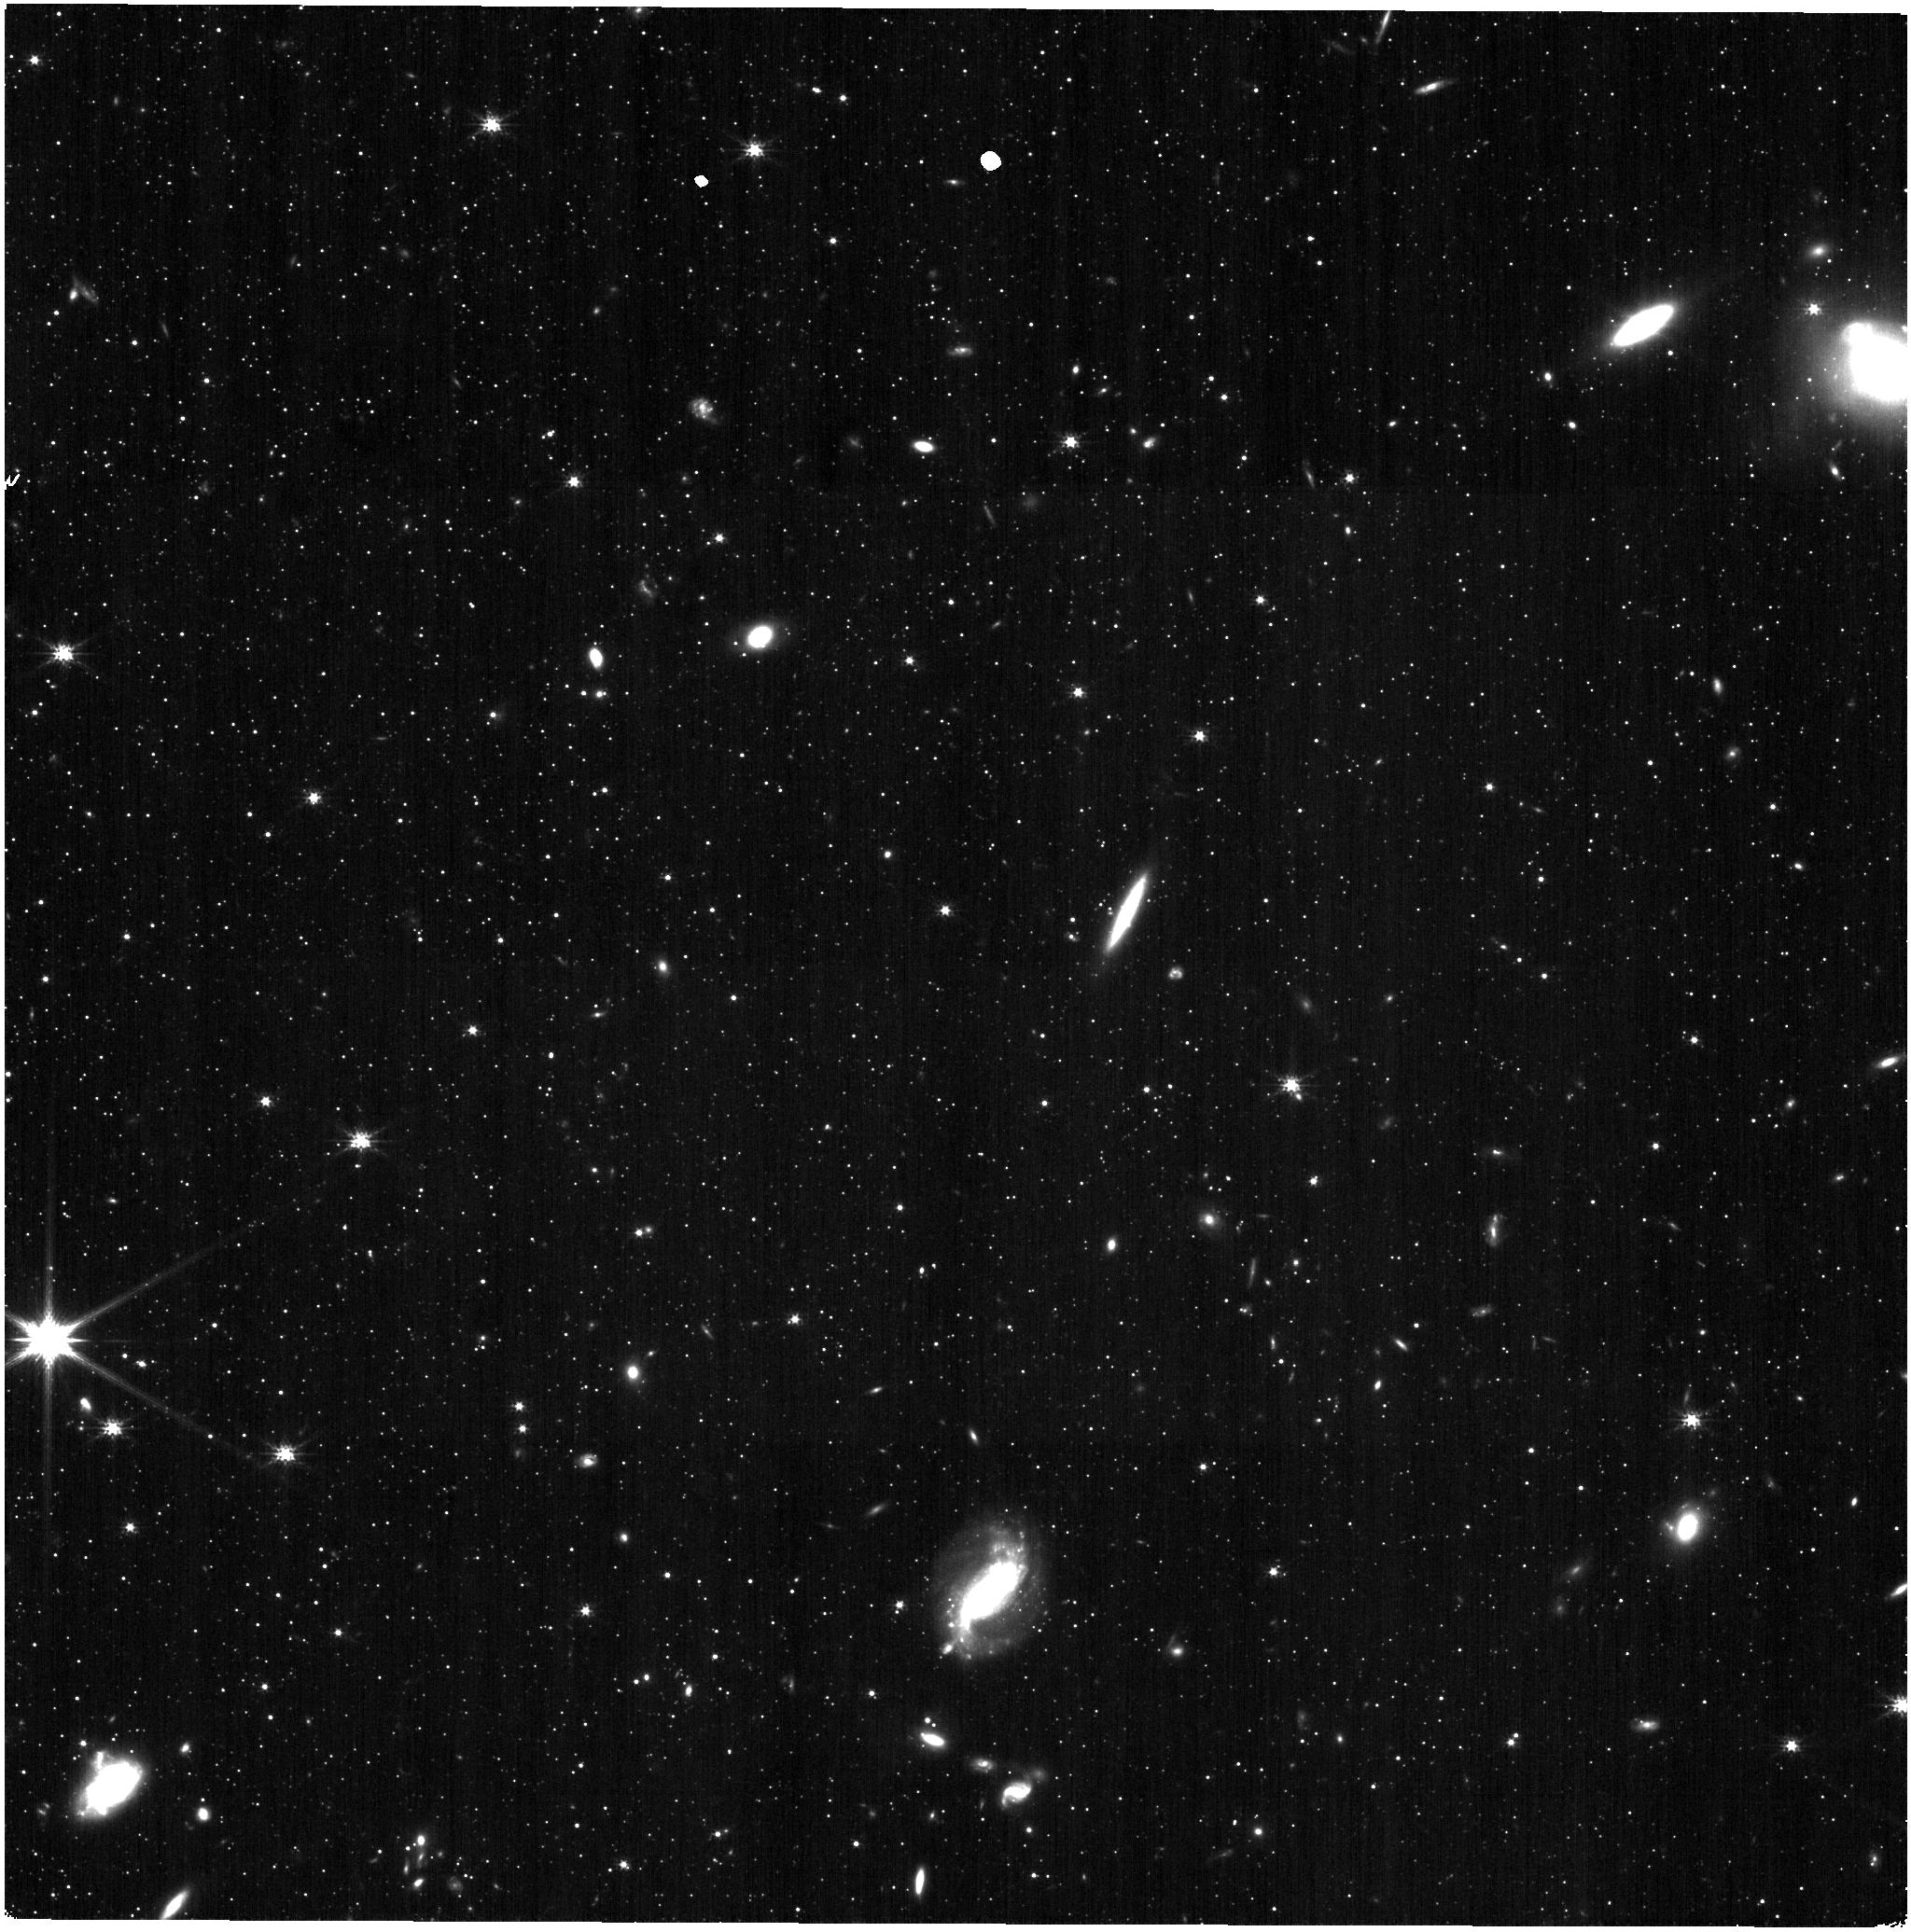
Target: SCULPTOR-F0
Instrument: NIRISS
Filter: CLEAR+F200W
Exposure: 9 min
Observation ID: jw04513-o003_t004_niriss_clear-f200w

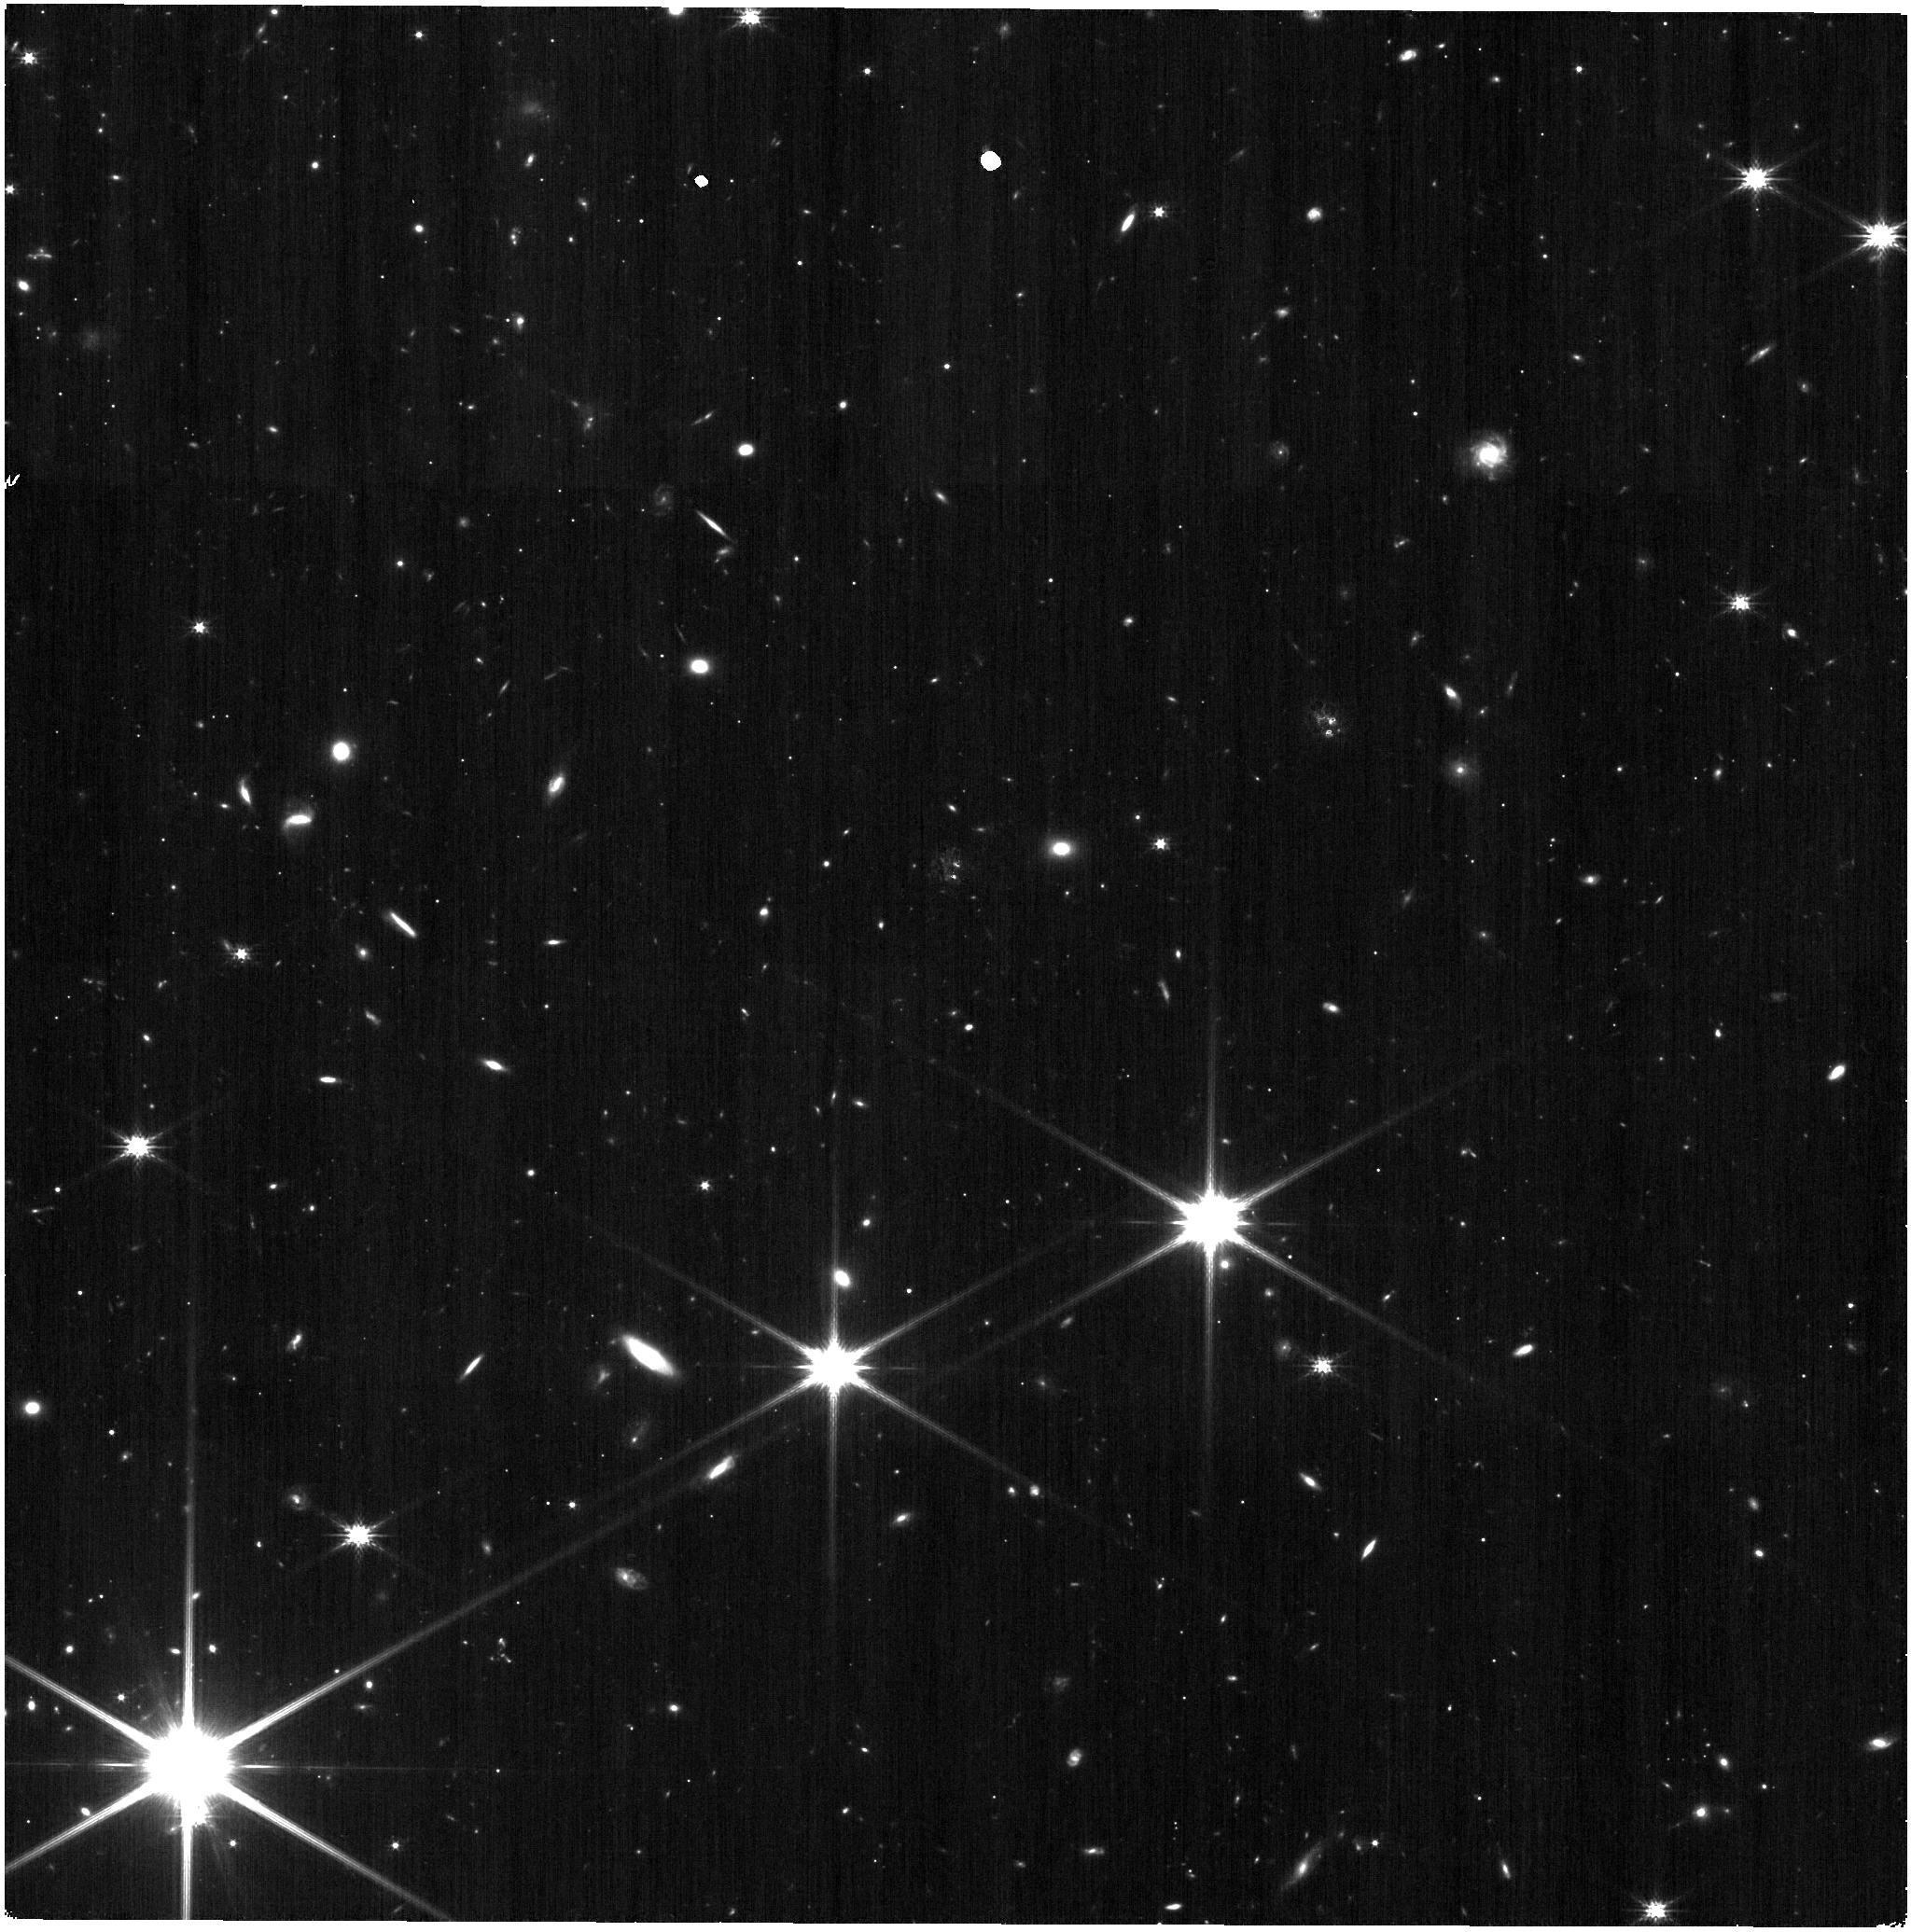
Target: DRACO-F2
Instrument: NIRISS
Filter: CLEAR+F200W
Exposure: 9 min
Observation ID: jw04513-o002_t003_niriss_clear-f200w

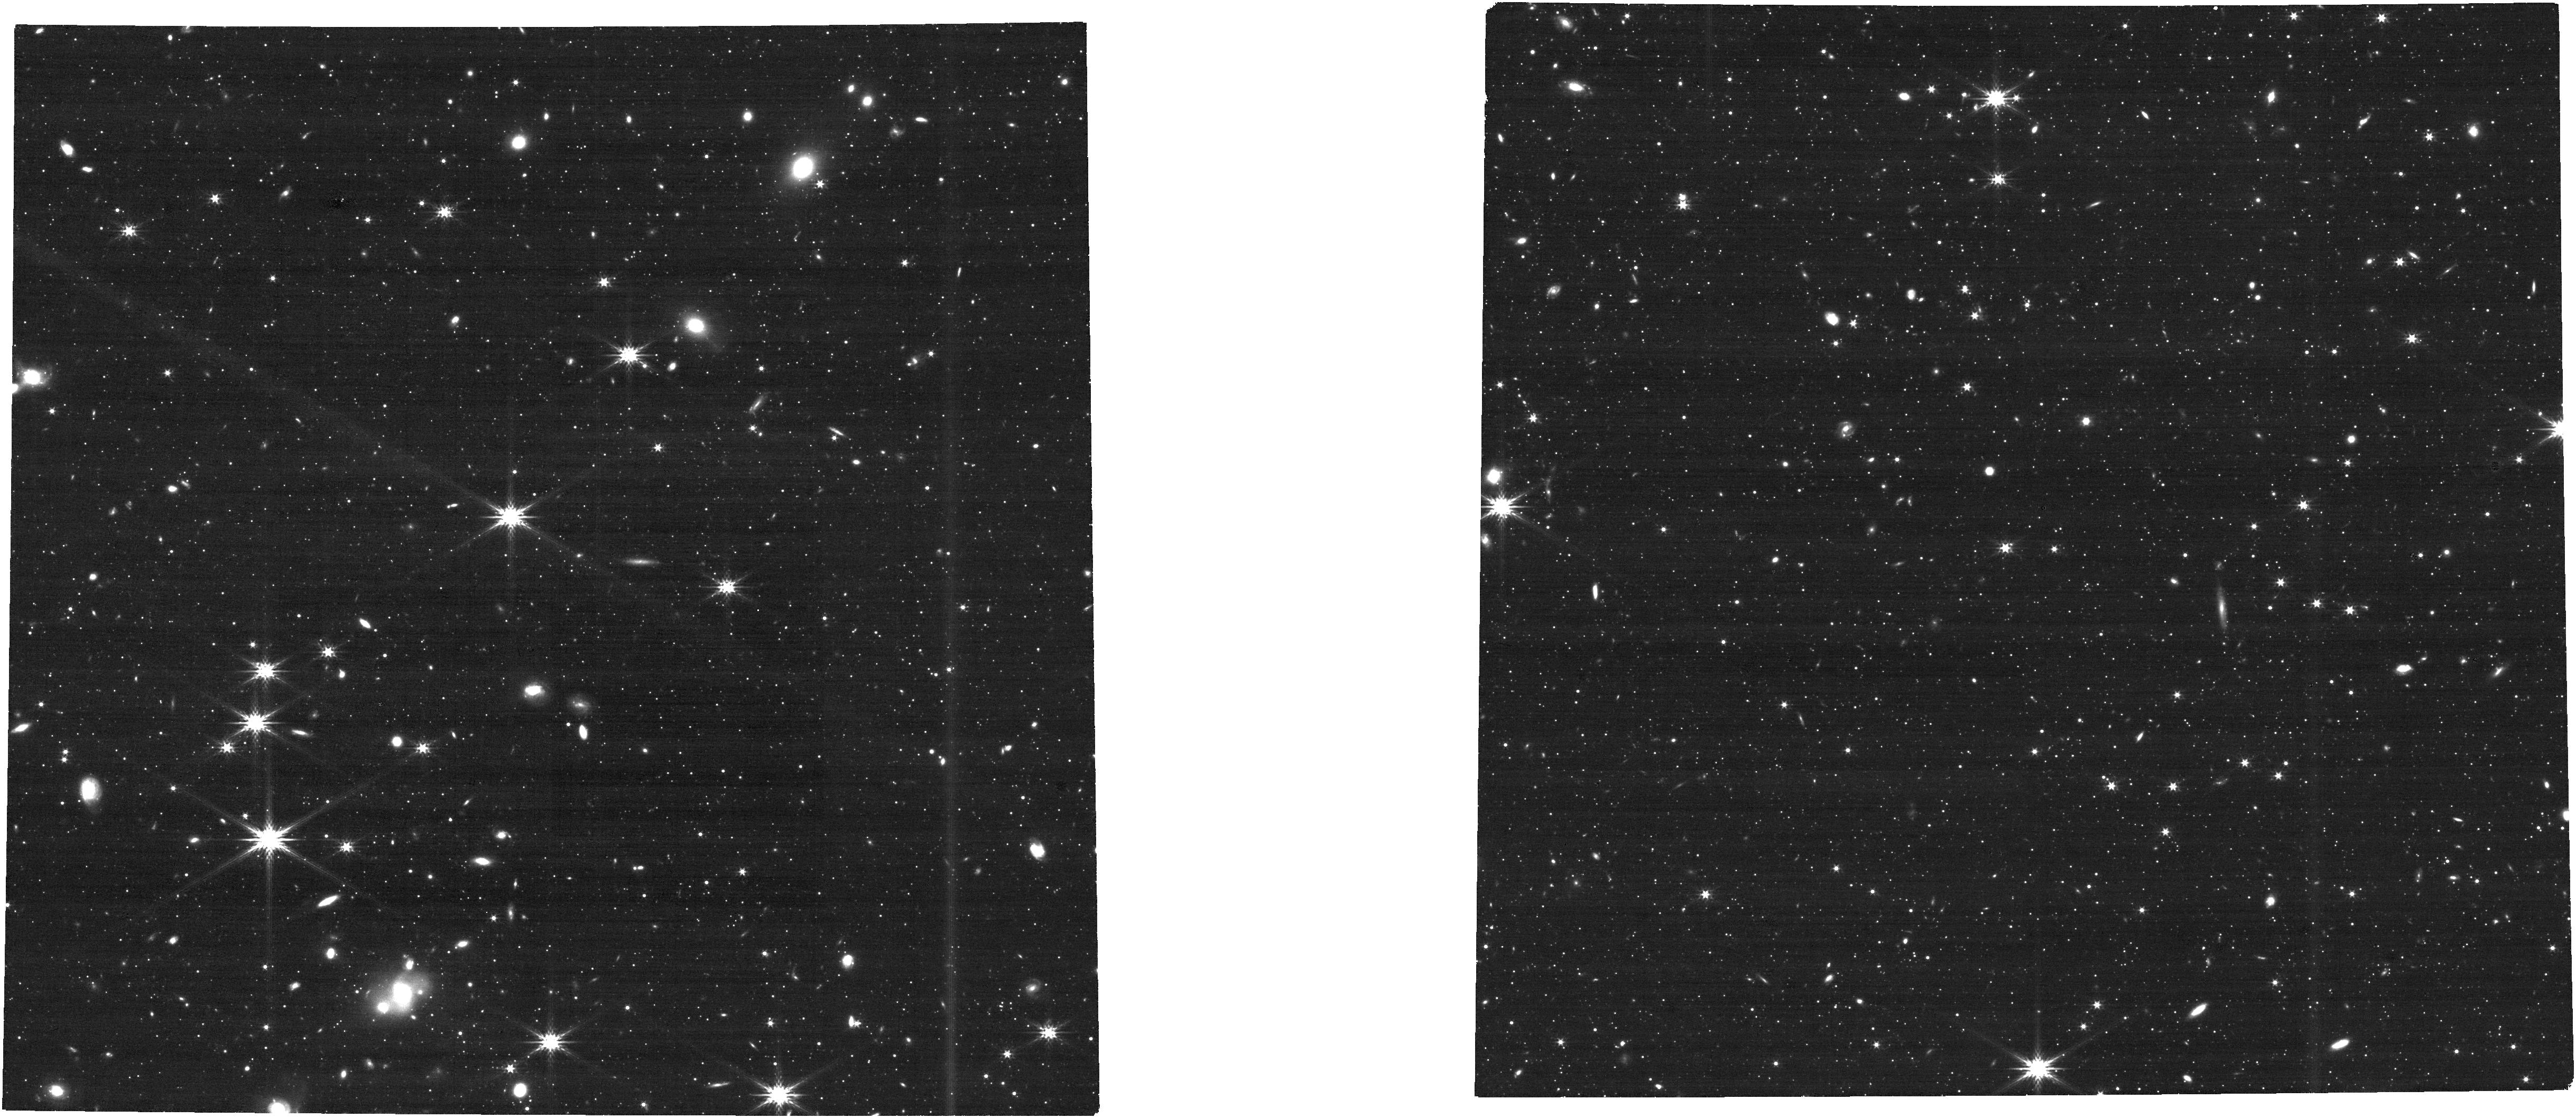
Target: DRACO-F0
Instrument: NIRCAM
Filter: F277W
Exposure: 10 min
Observation ID: jw04513-o001_t001_nircam_clear-f277w

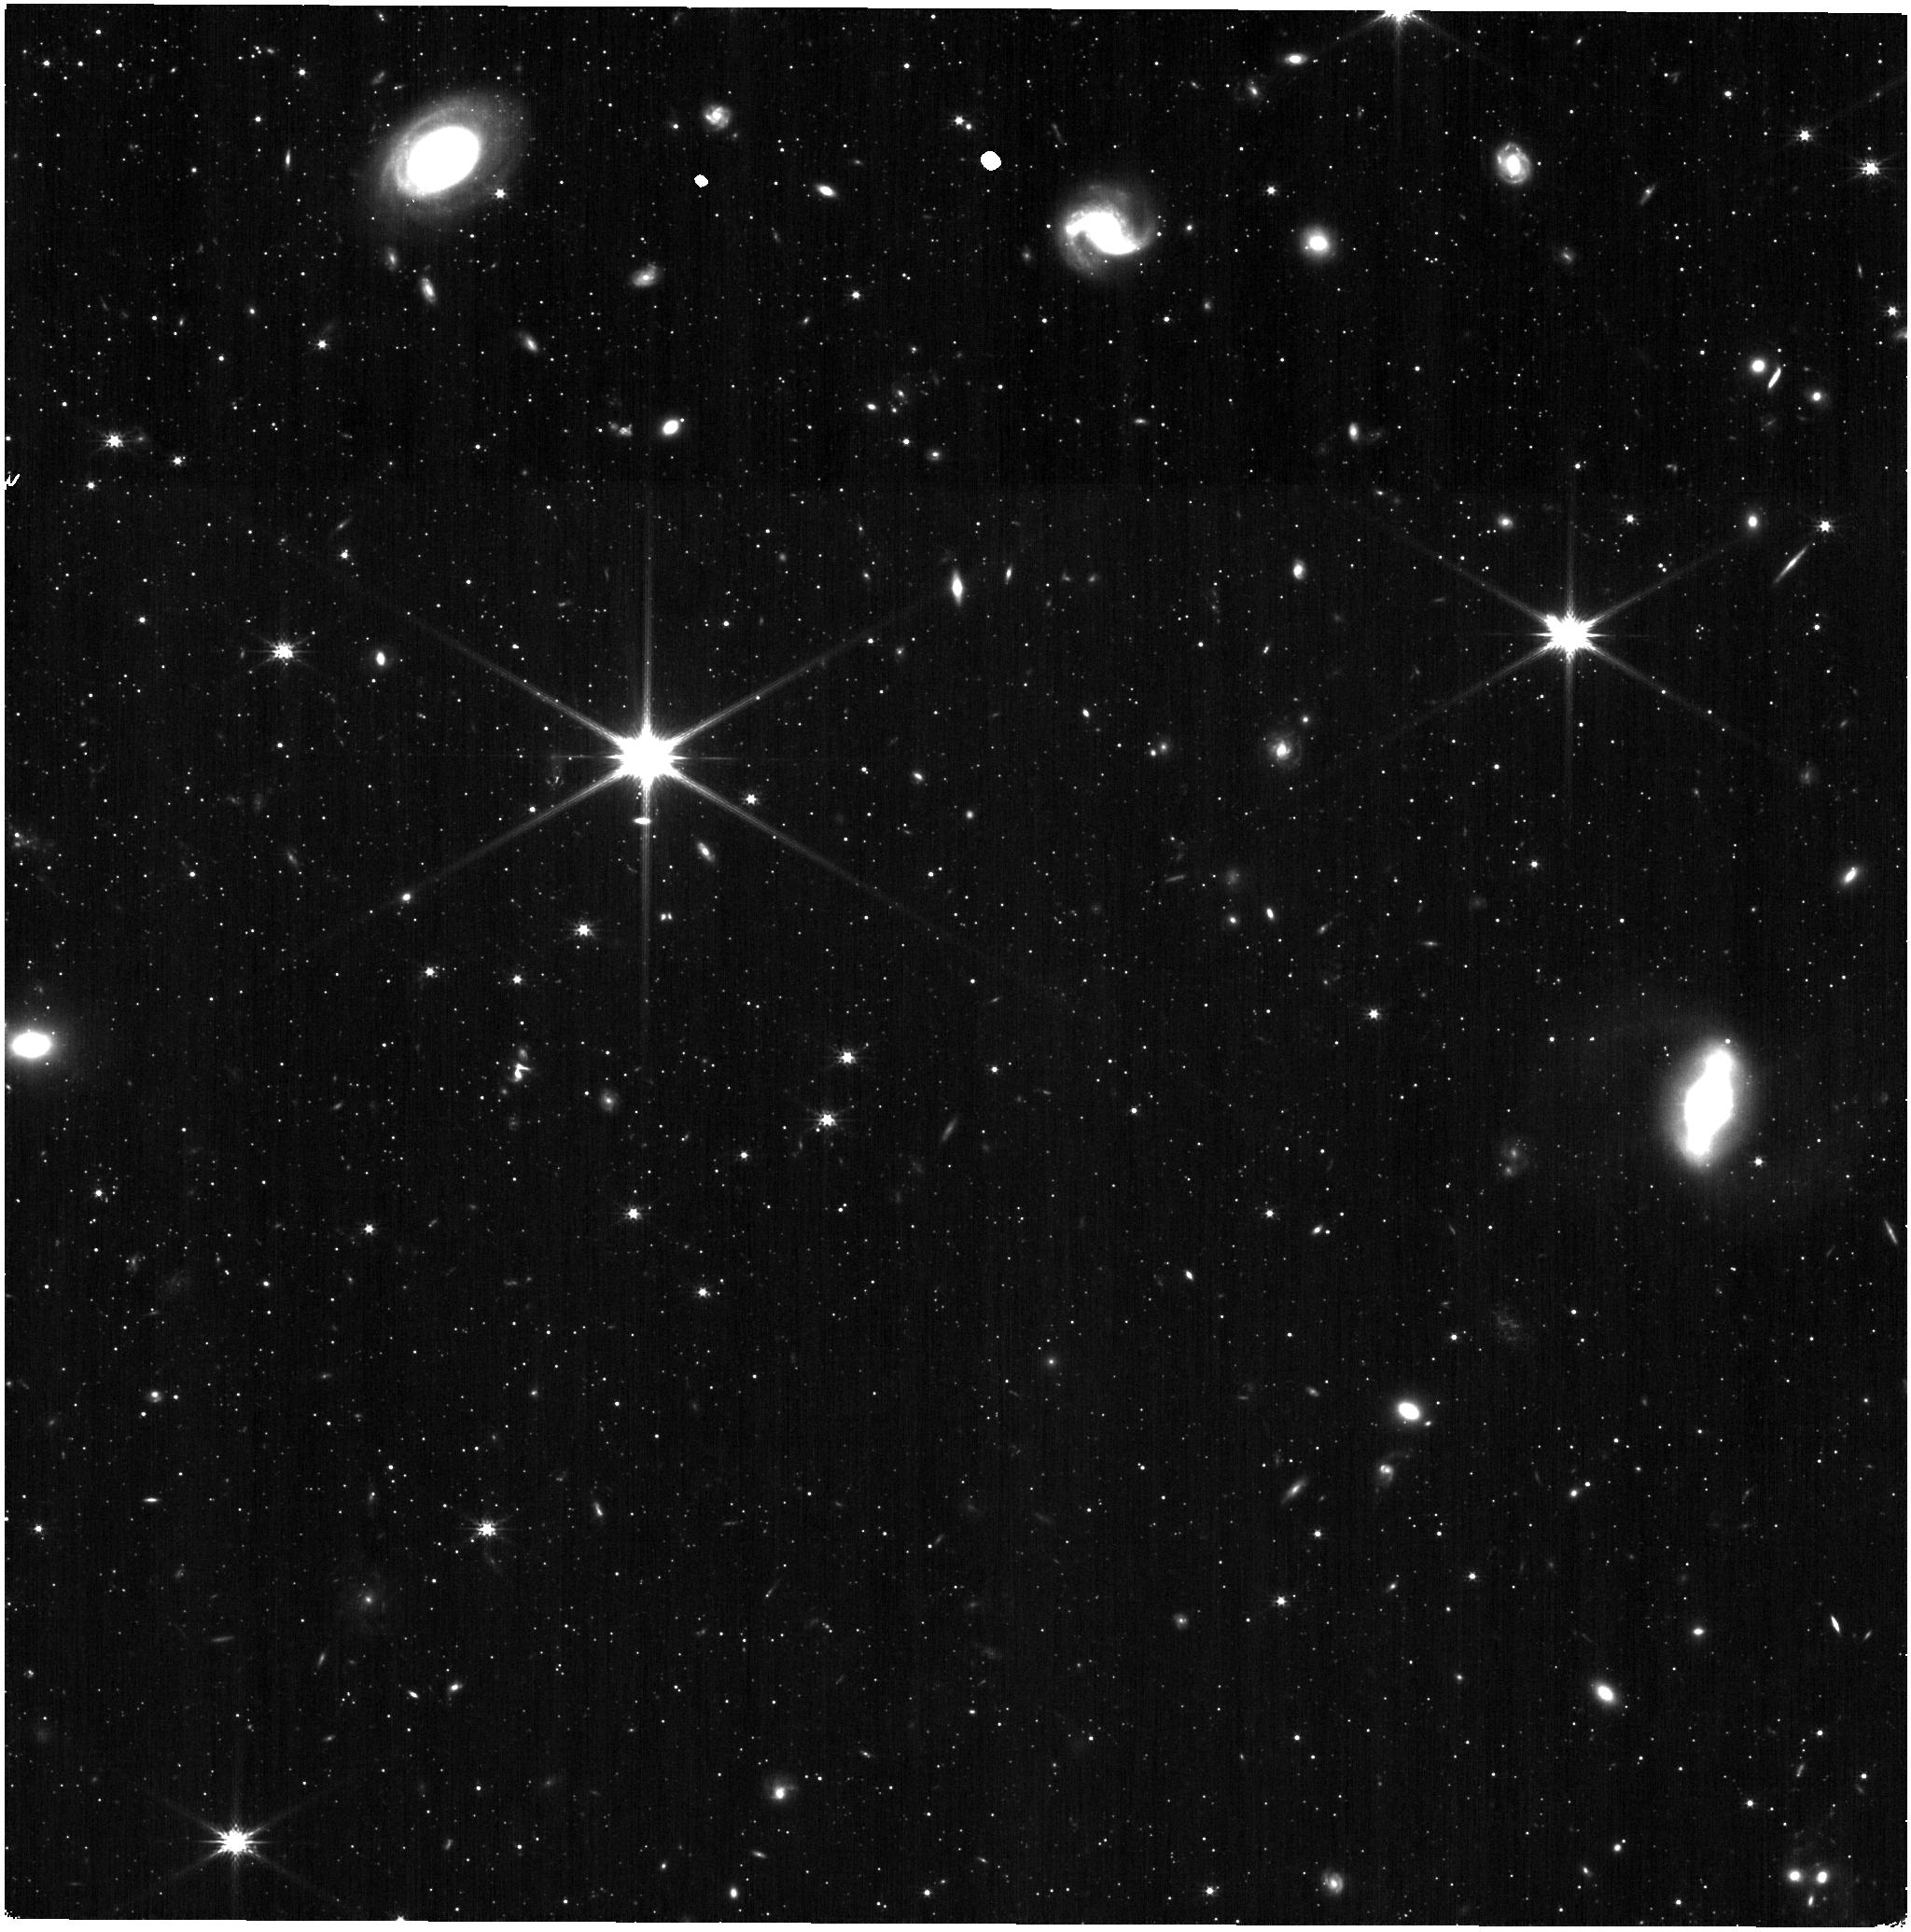
Target: SCULPTOR-F1P
Instrument: NIRISS
Filter: CLEAR+F200W
Exposure: 9 min
Observation ID: jw04513-o004_t005_niriss_clear-f200w

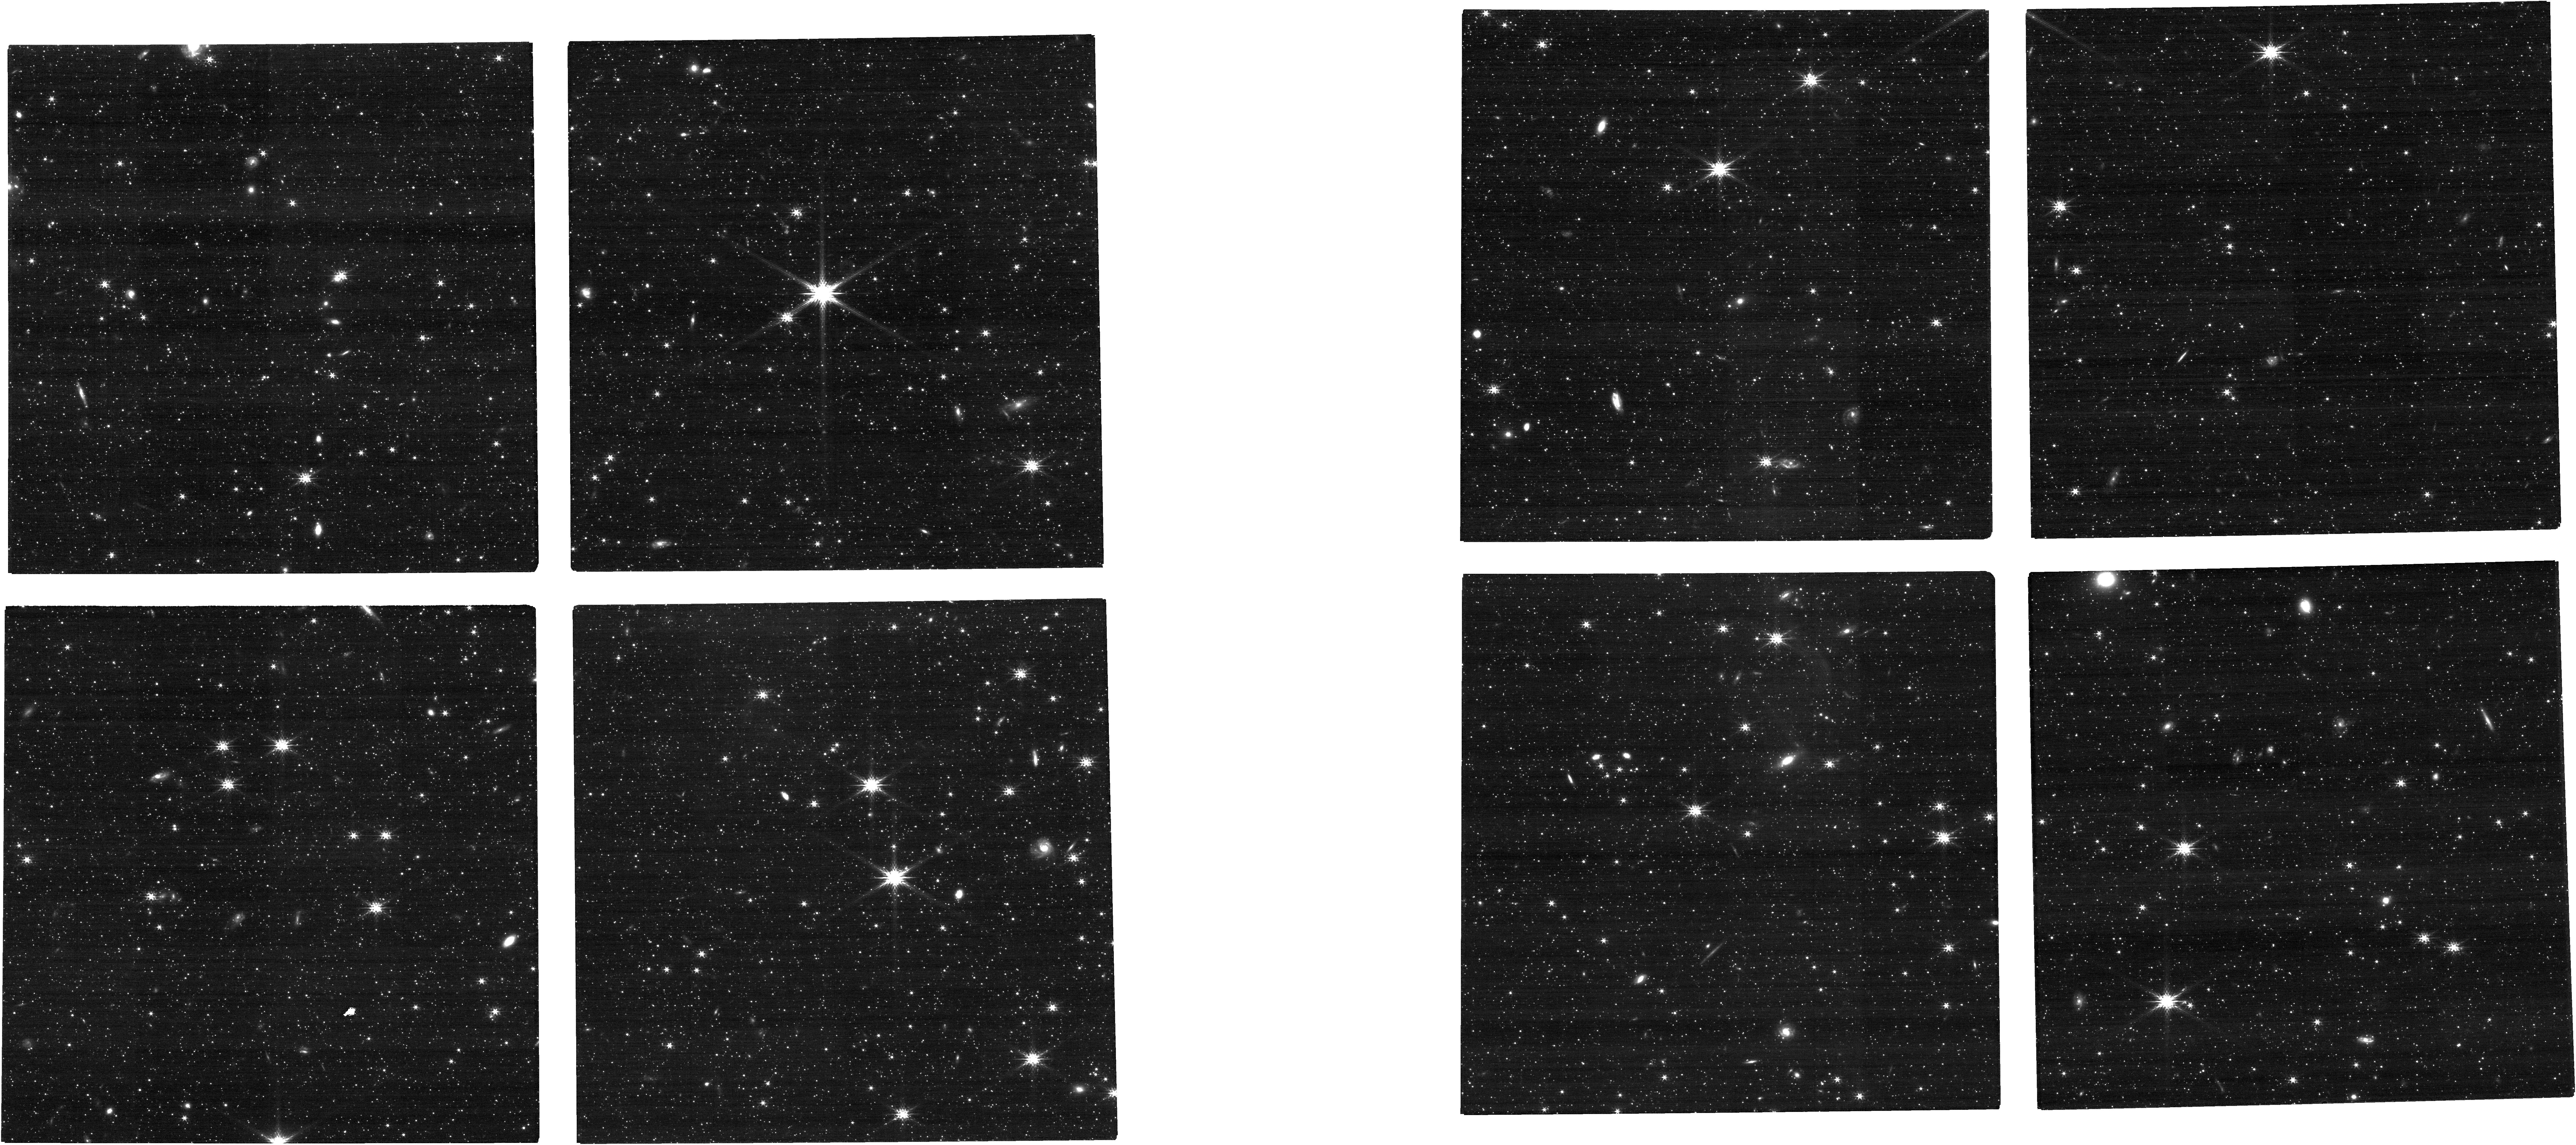
Target: SCULPTOR-F0
Instrument: NIRCAM
Filter: F200W
Exposure: 10 min
Observation ID: jw04513-o003_t004_nircam_clear-f200w

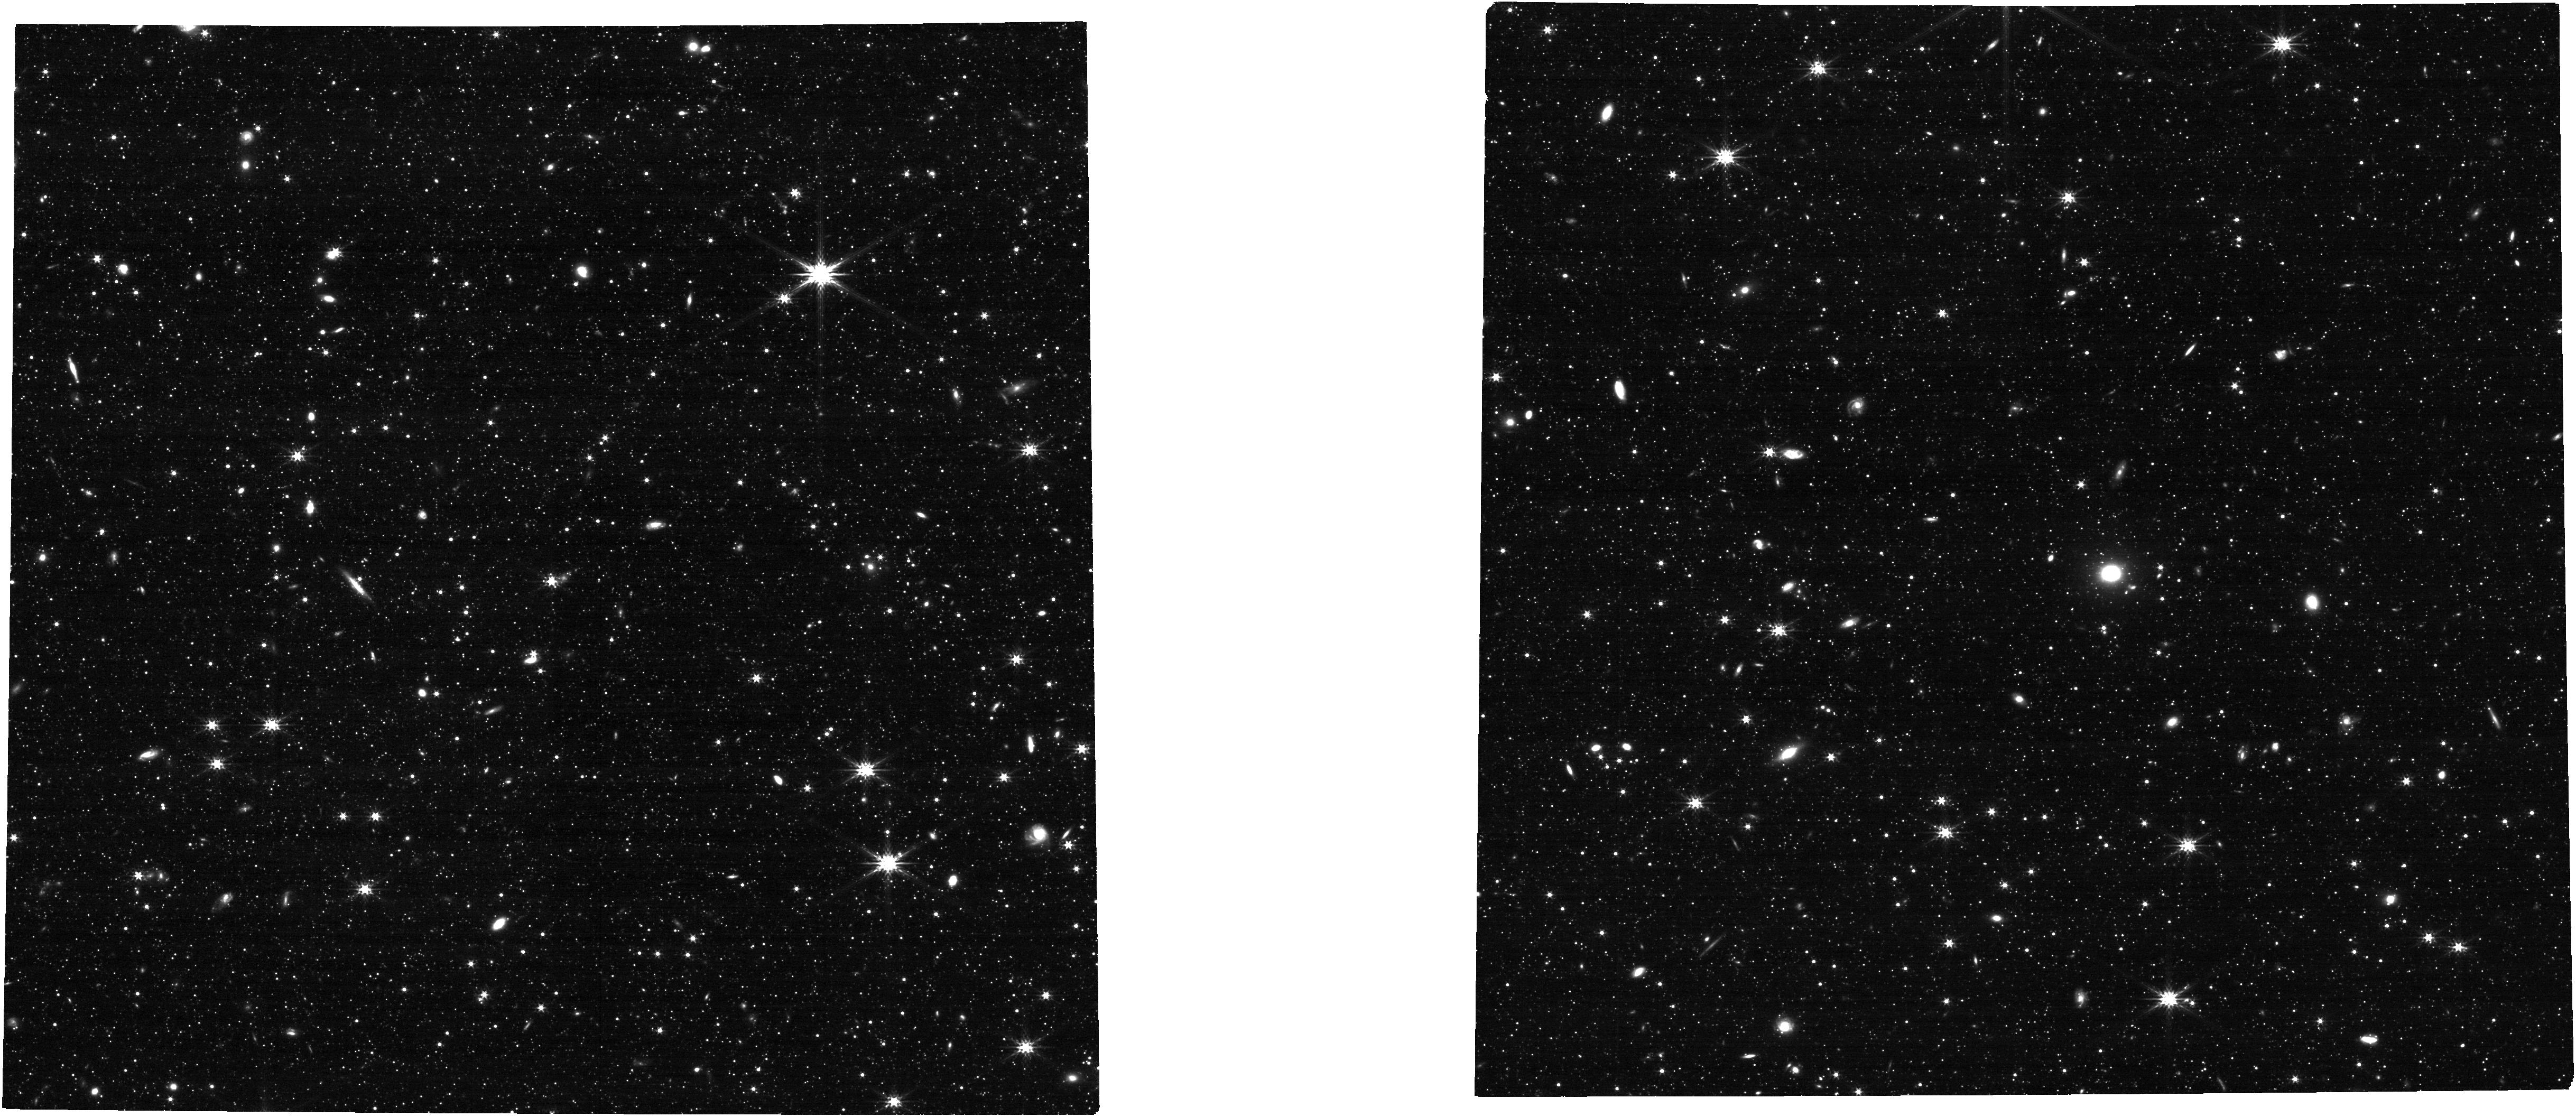
Target: SCULPTOR-F0
Instrument: NIRCAM
Filter: F277W
Exposure: 10 min
Observation ID: jw04513-o003_t004_nircam_clear-f277w

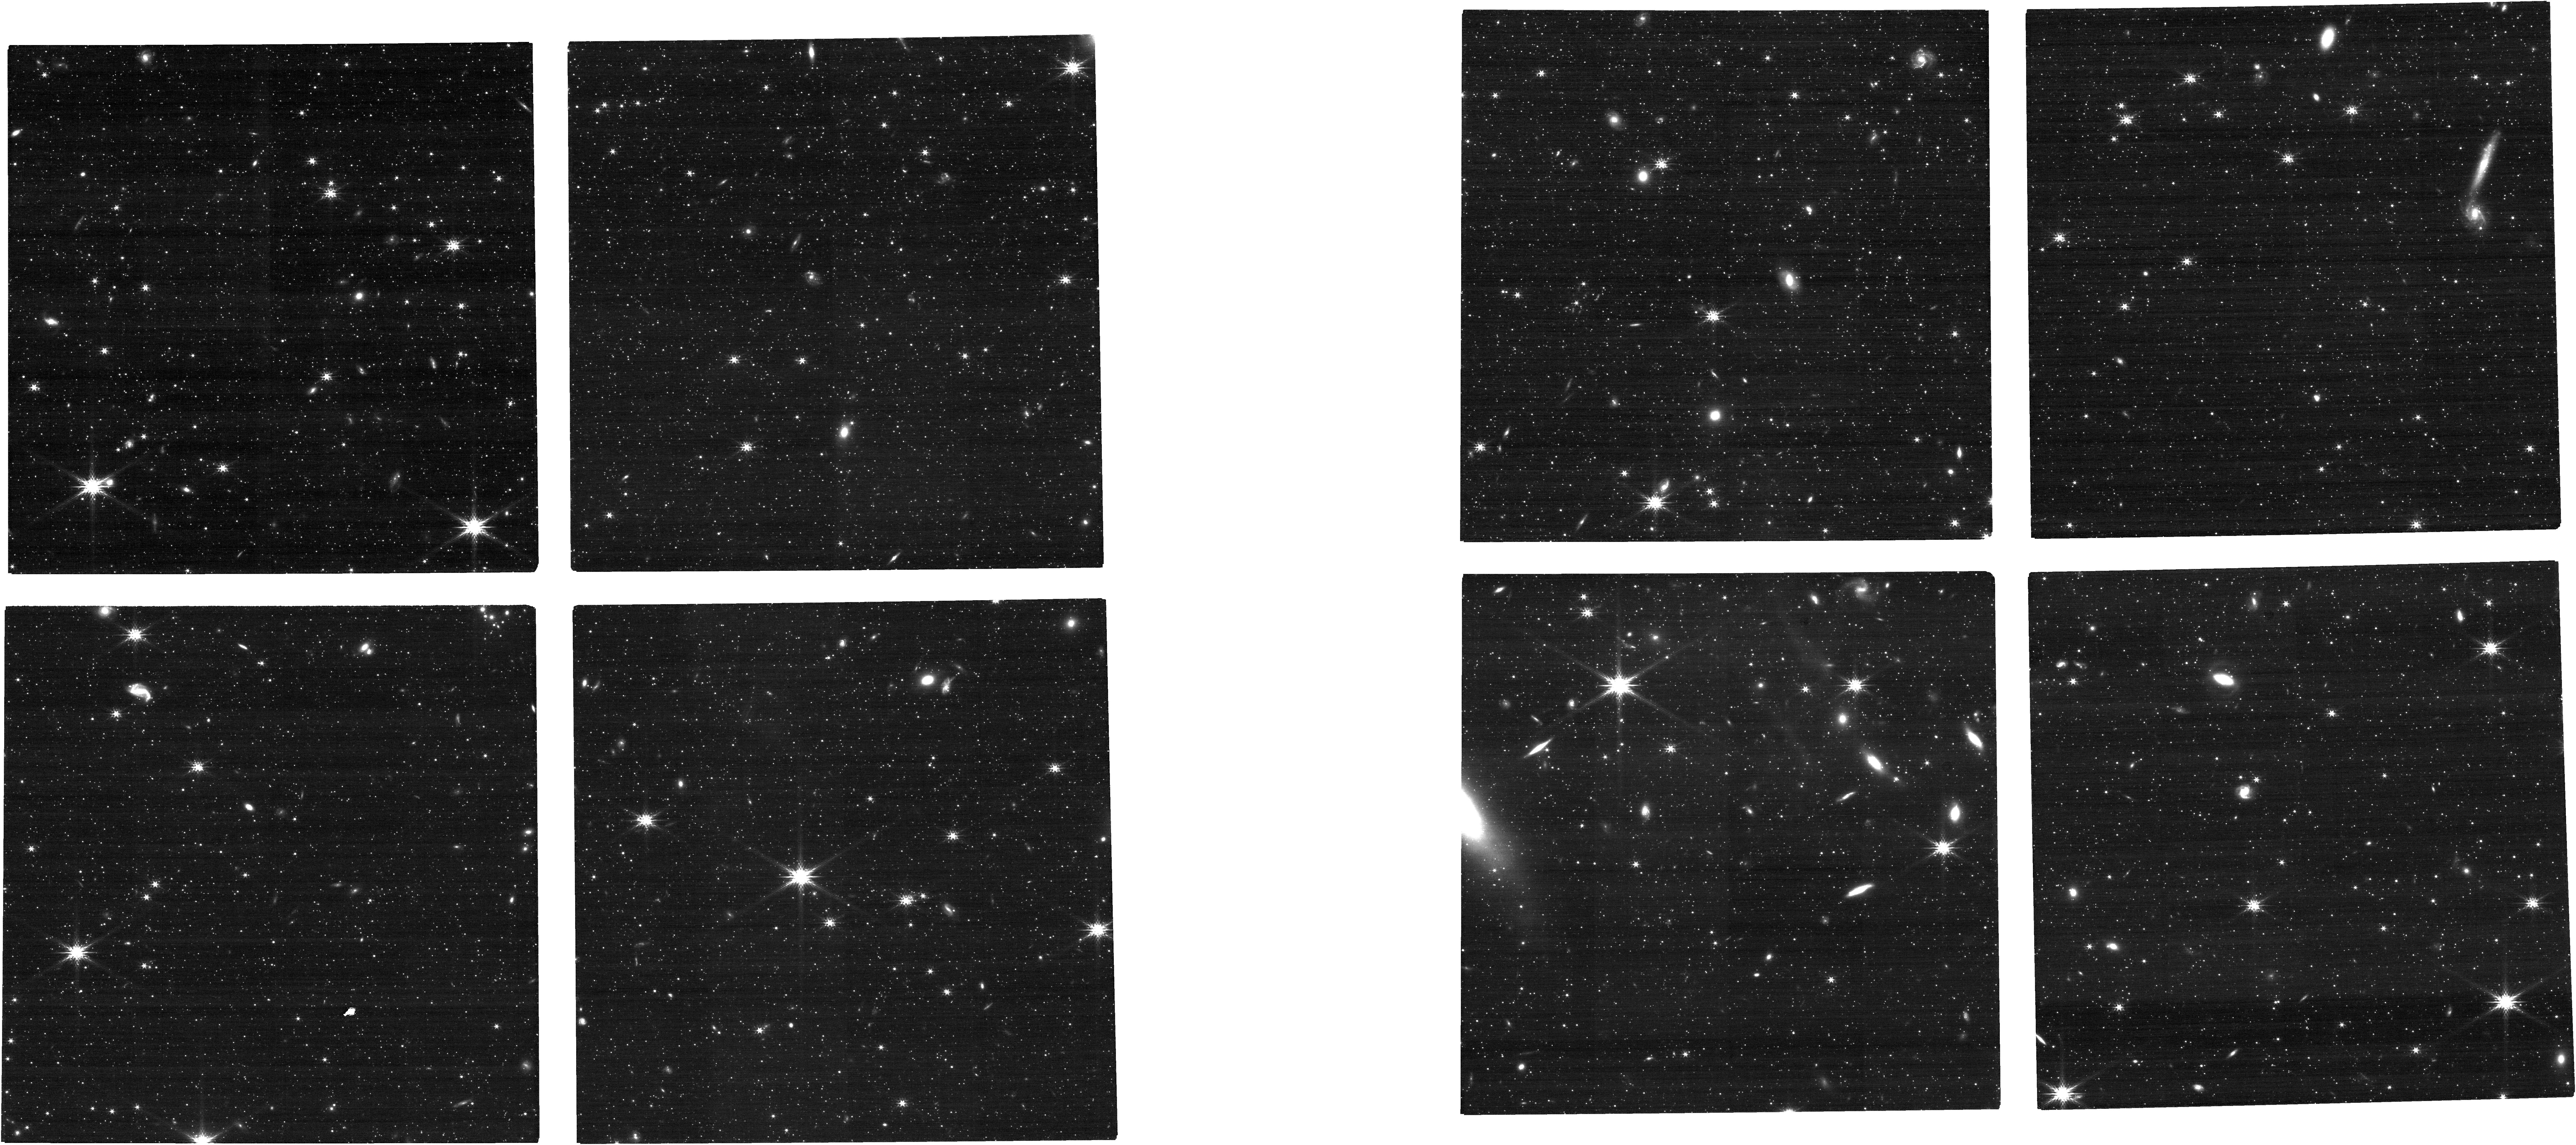
Target: SCULPTOR-F1P
Instrument: NIRCAM
Filter: F200W
Exposure: 10 min
Observation ID: jw04513-o004_t005_nircam_clear-f200w

Internal Dynamics of Milky Way Dwarf Spheroidal Galaxies (PI: van der Marel, Roeland P.)

We will observe four fields in the nearest classical Milky Way dwarf spheroidal galaxies Draco and Sculptor, to study the internal proper motion dynamics of their stars. This will determine whether their dark halos have central cores or cusps, which provides an important constraint on the properties of dark matter and cosmological models of galaxy formation. Proper motions will be determined both from comparison to existing HST data and from comparison to JWST observations obtained in GTO Cycle 1.